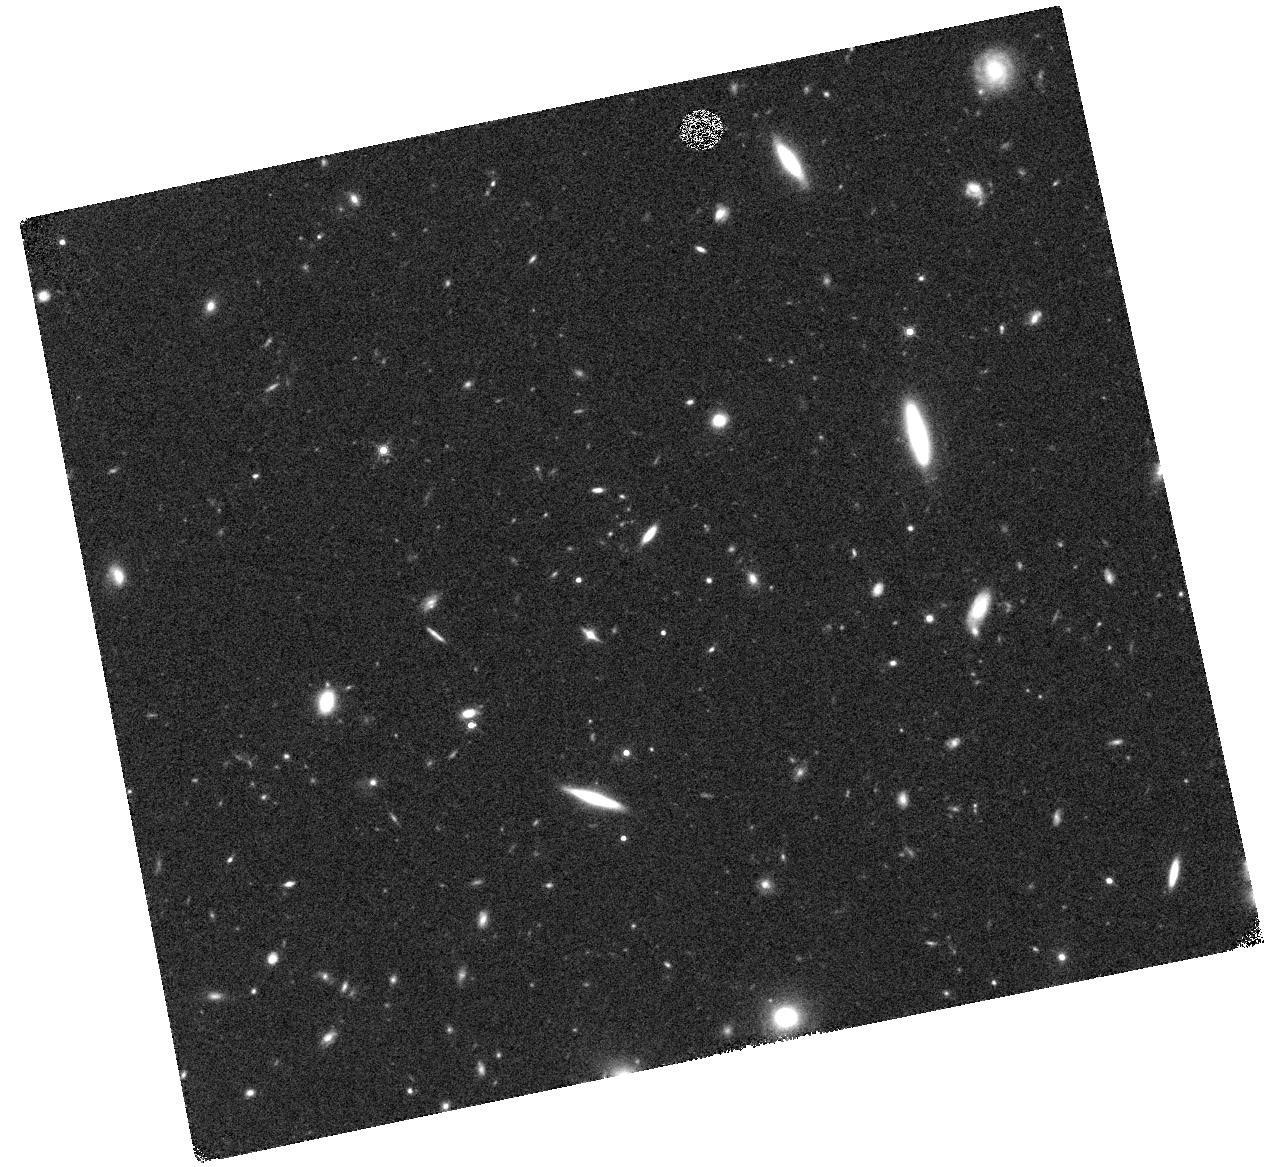
Target: GRB130925A. Instrument: WFC3/IR. Filter: F160W. Exposure: 17 min. Observation ID: hst_13611_01_wfc3_ir_f160w_icgj01

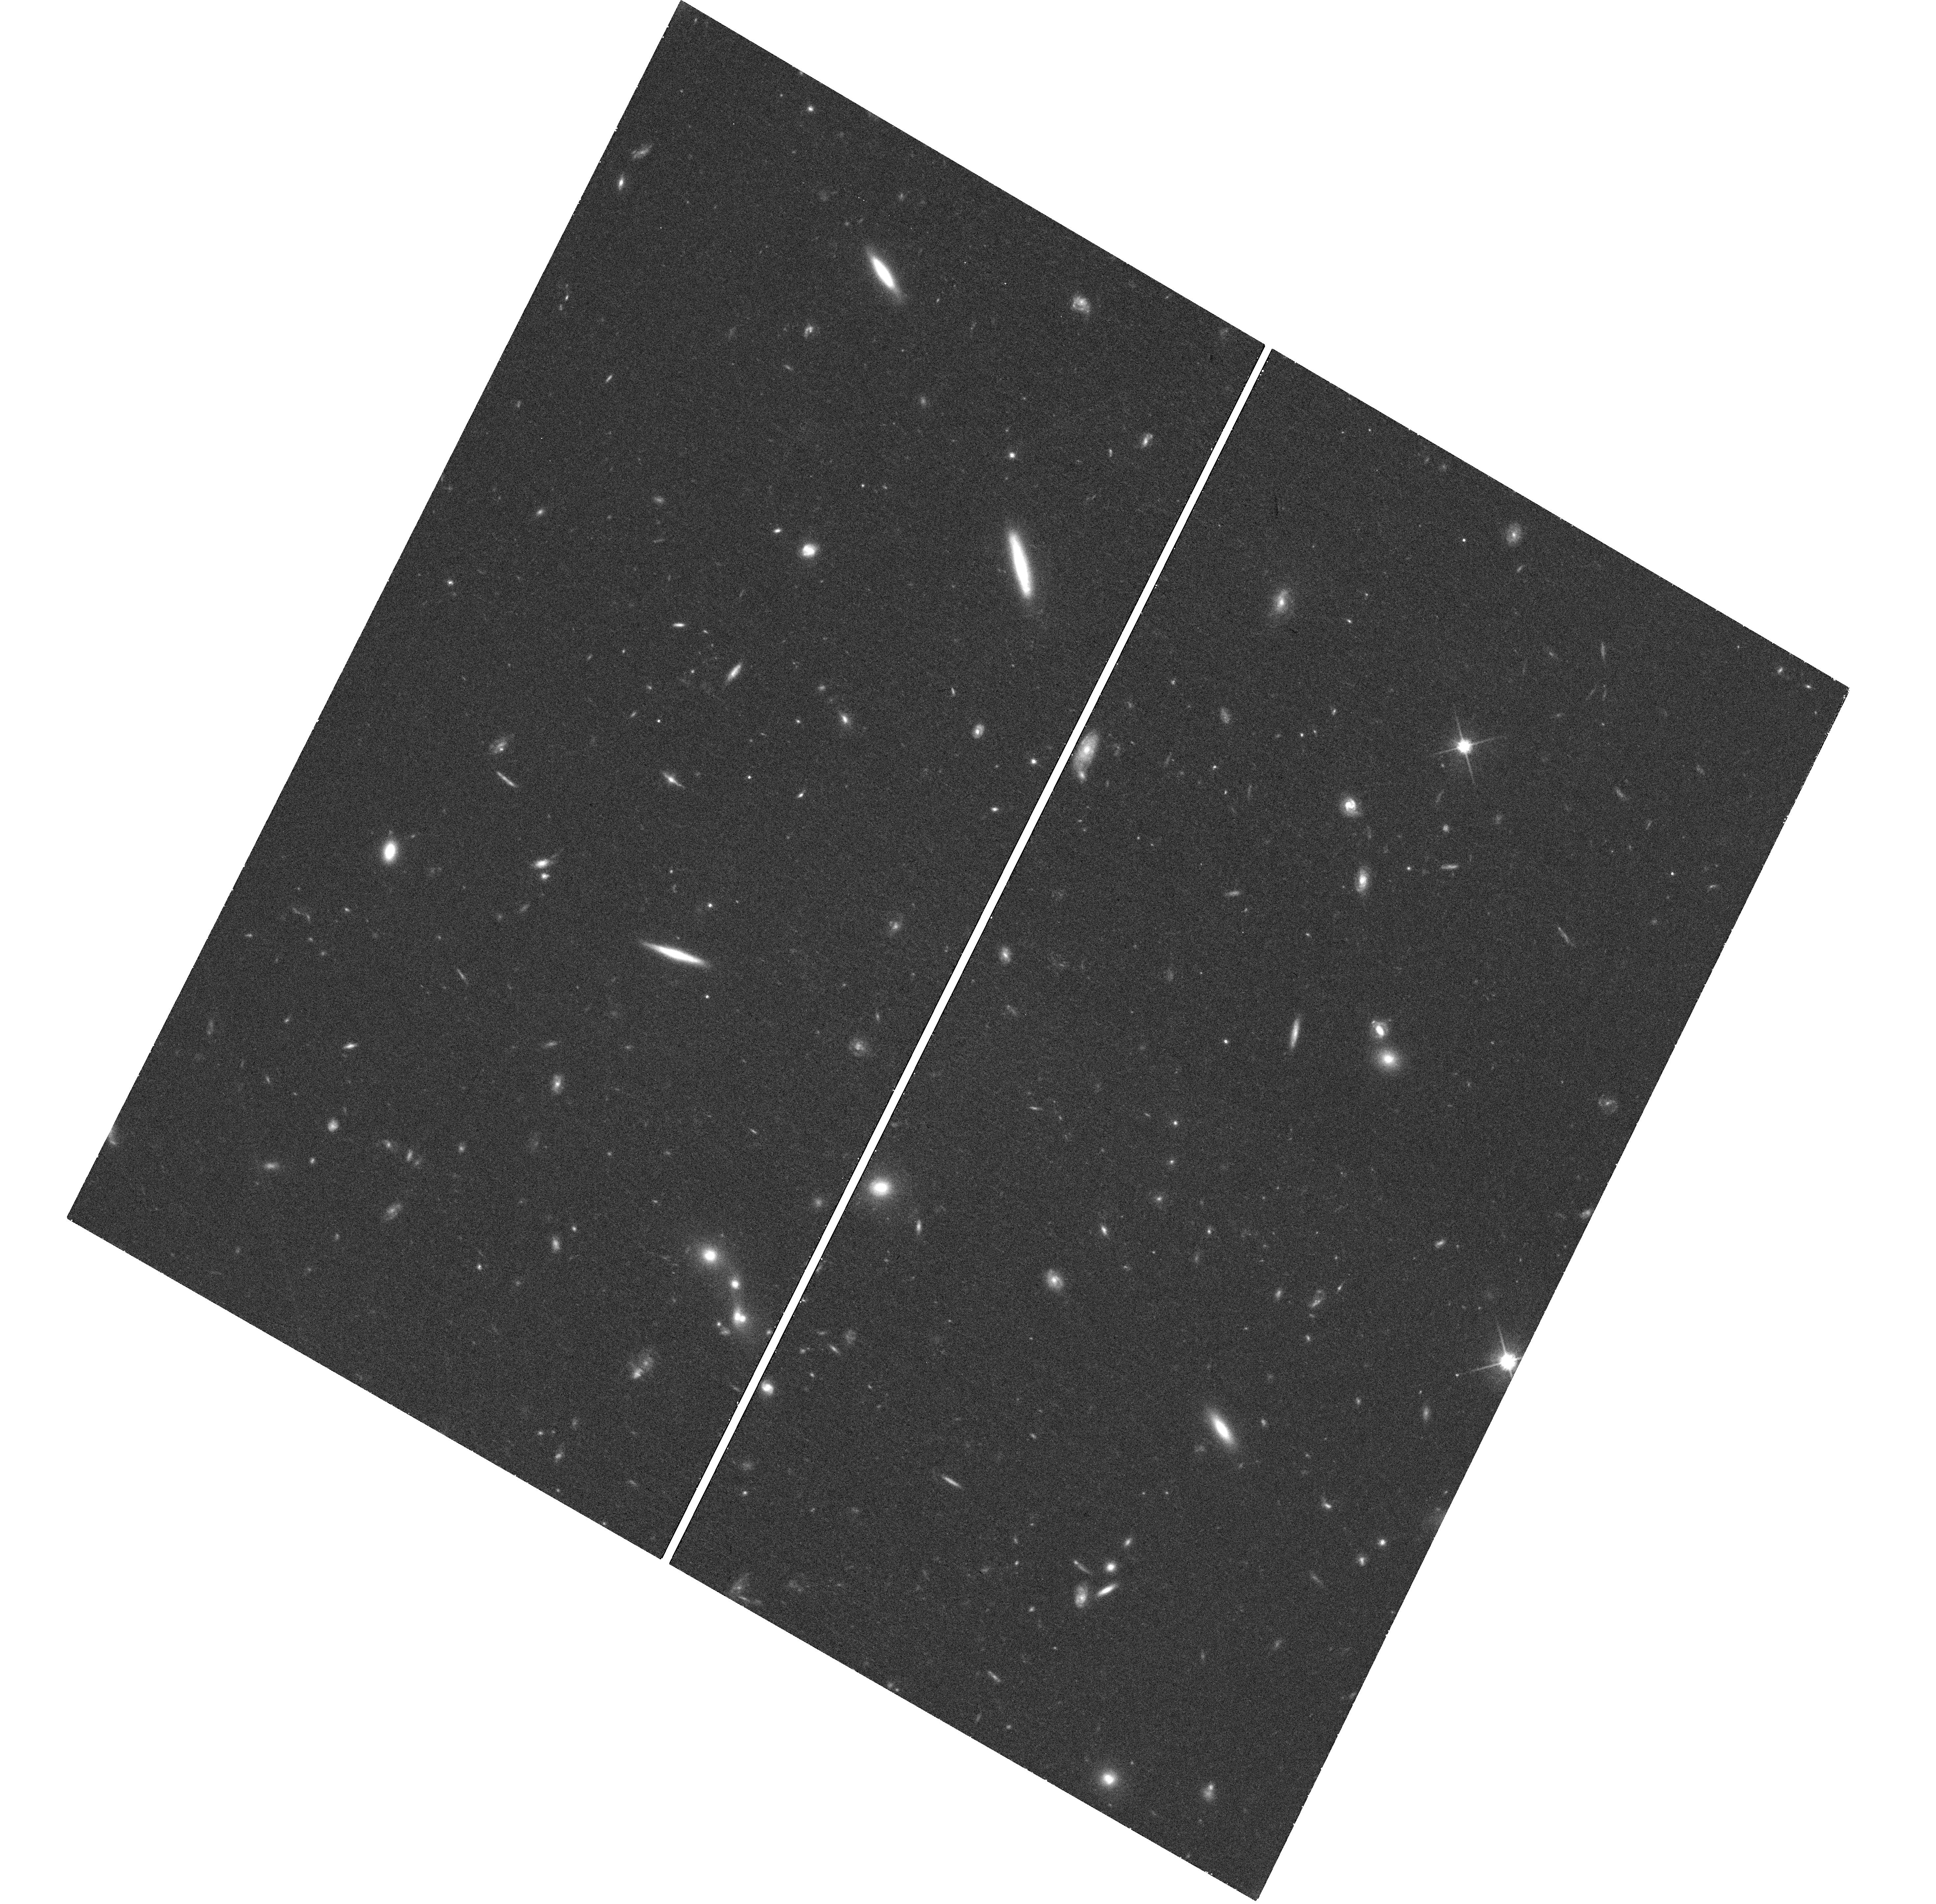
Target: GRB130925A. Instrument: WFC3/UVIS. Filter: F814W. Exposure: 40 min. Observation ID: hst_13611_04_wfc3_uvis_f814w_icgj04

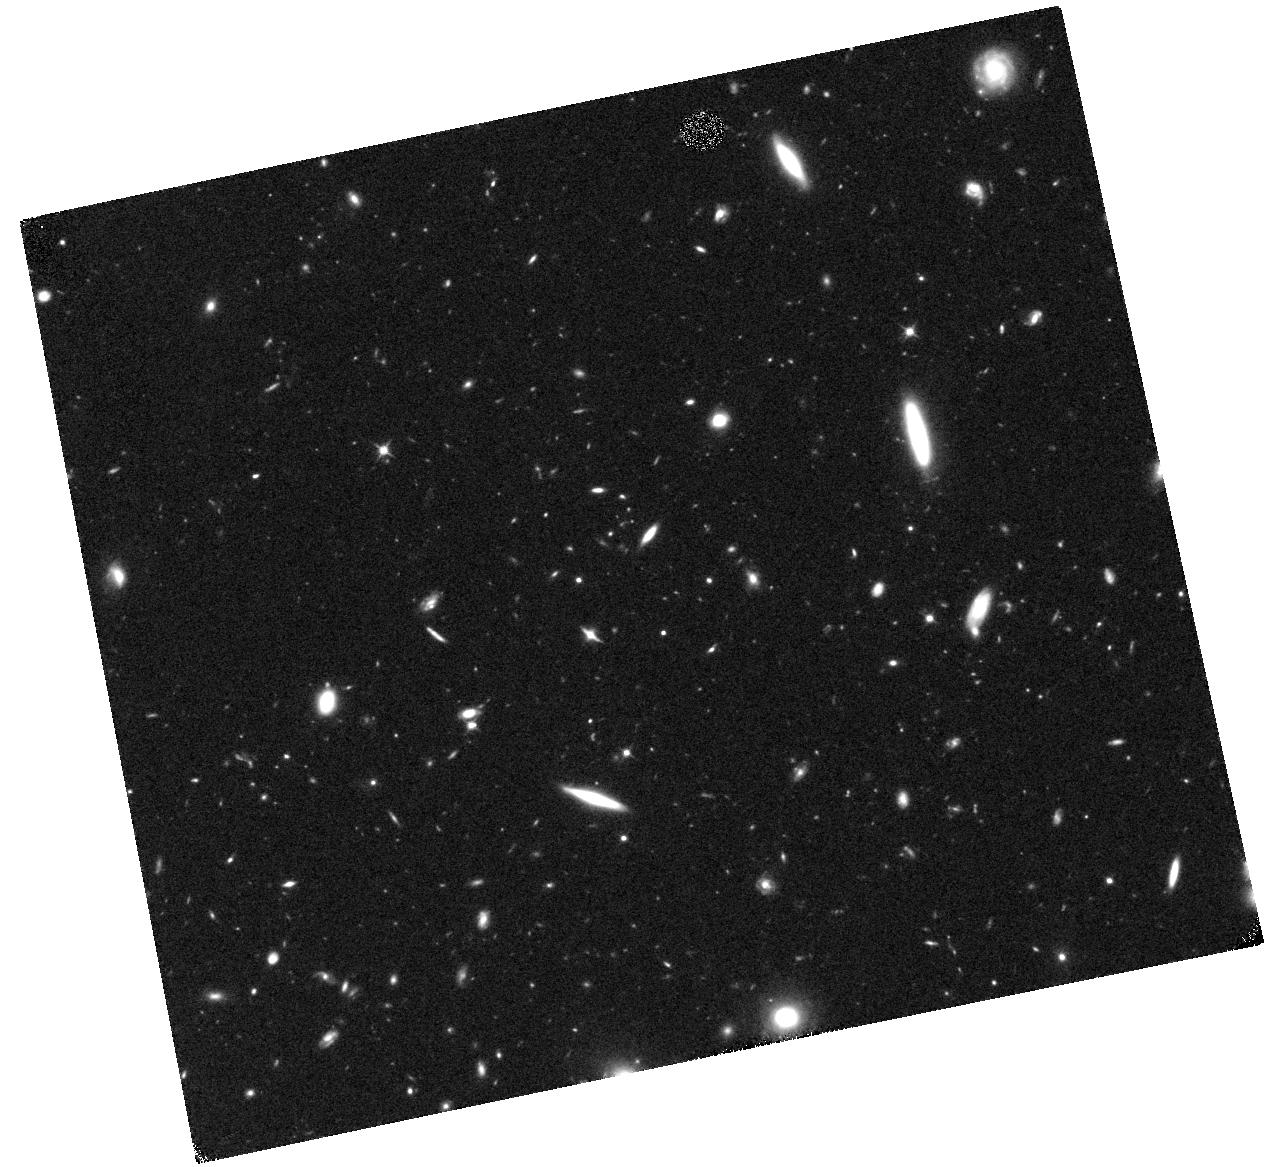
Target: GRB130925A. Instrument: WFC3/IR. Filter: F110W. Exposure: 20 min. Observation ID: hst_13611_01_wfc3_ir_f110w_icgj01

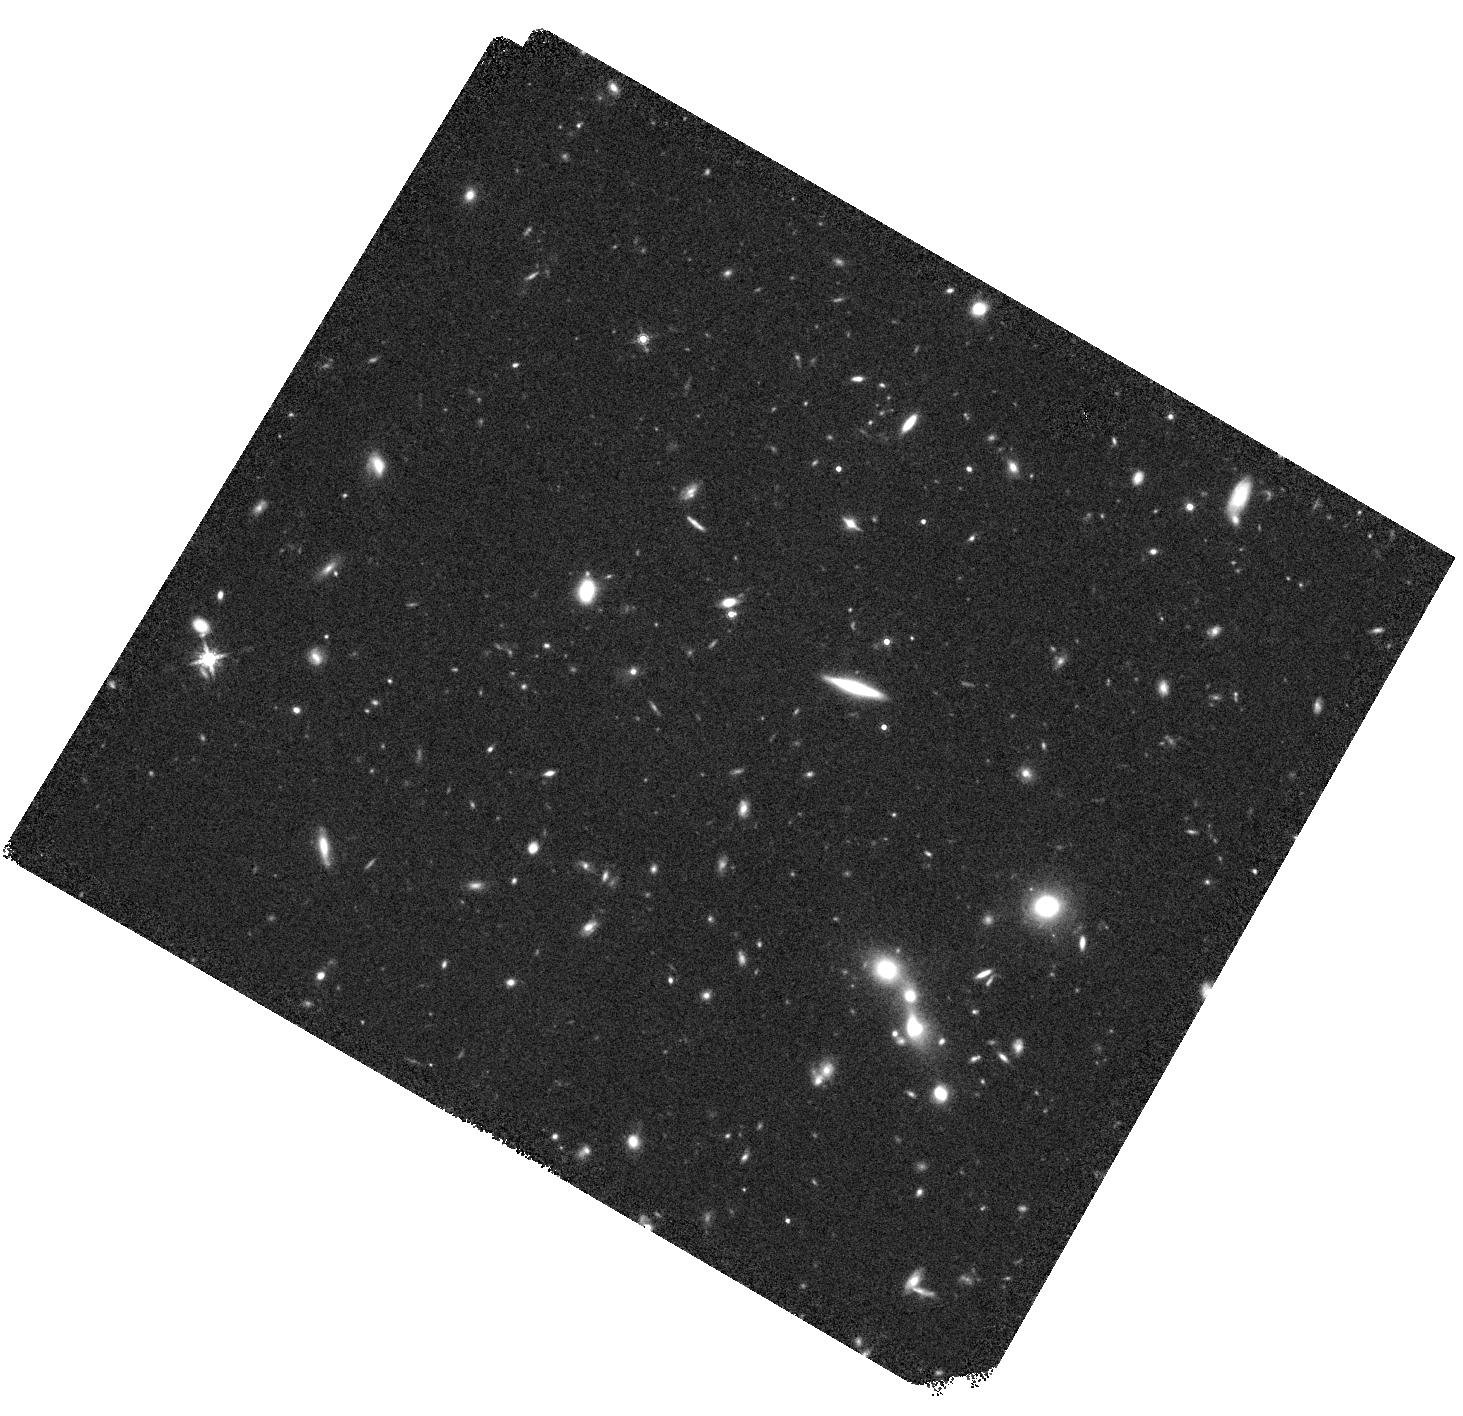
Target: GRB130925A. Instrument: WFC3/IR. Filter: F160W. Exposure: 20 min. Observation ID: hst_13611_05_wfc3_ir_f160w_icgj05

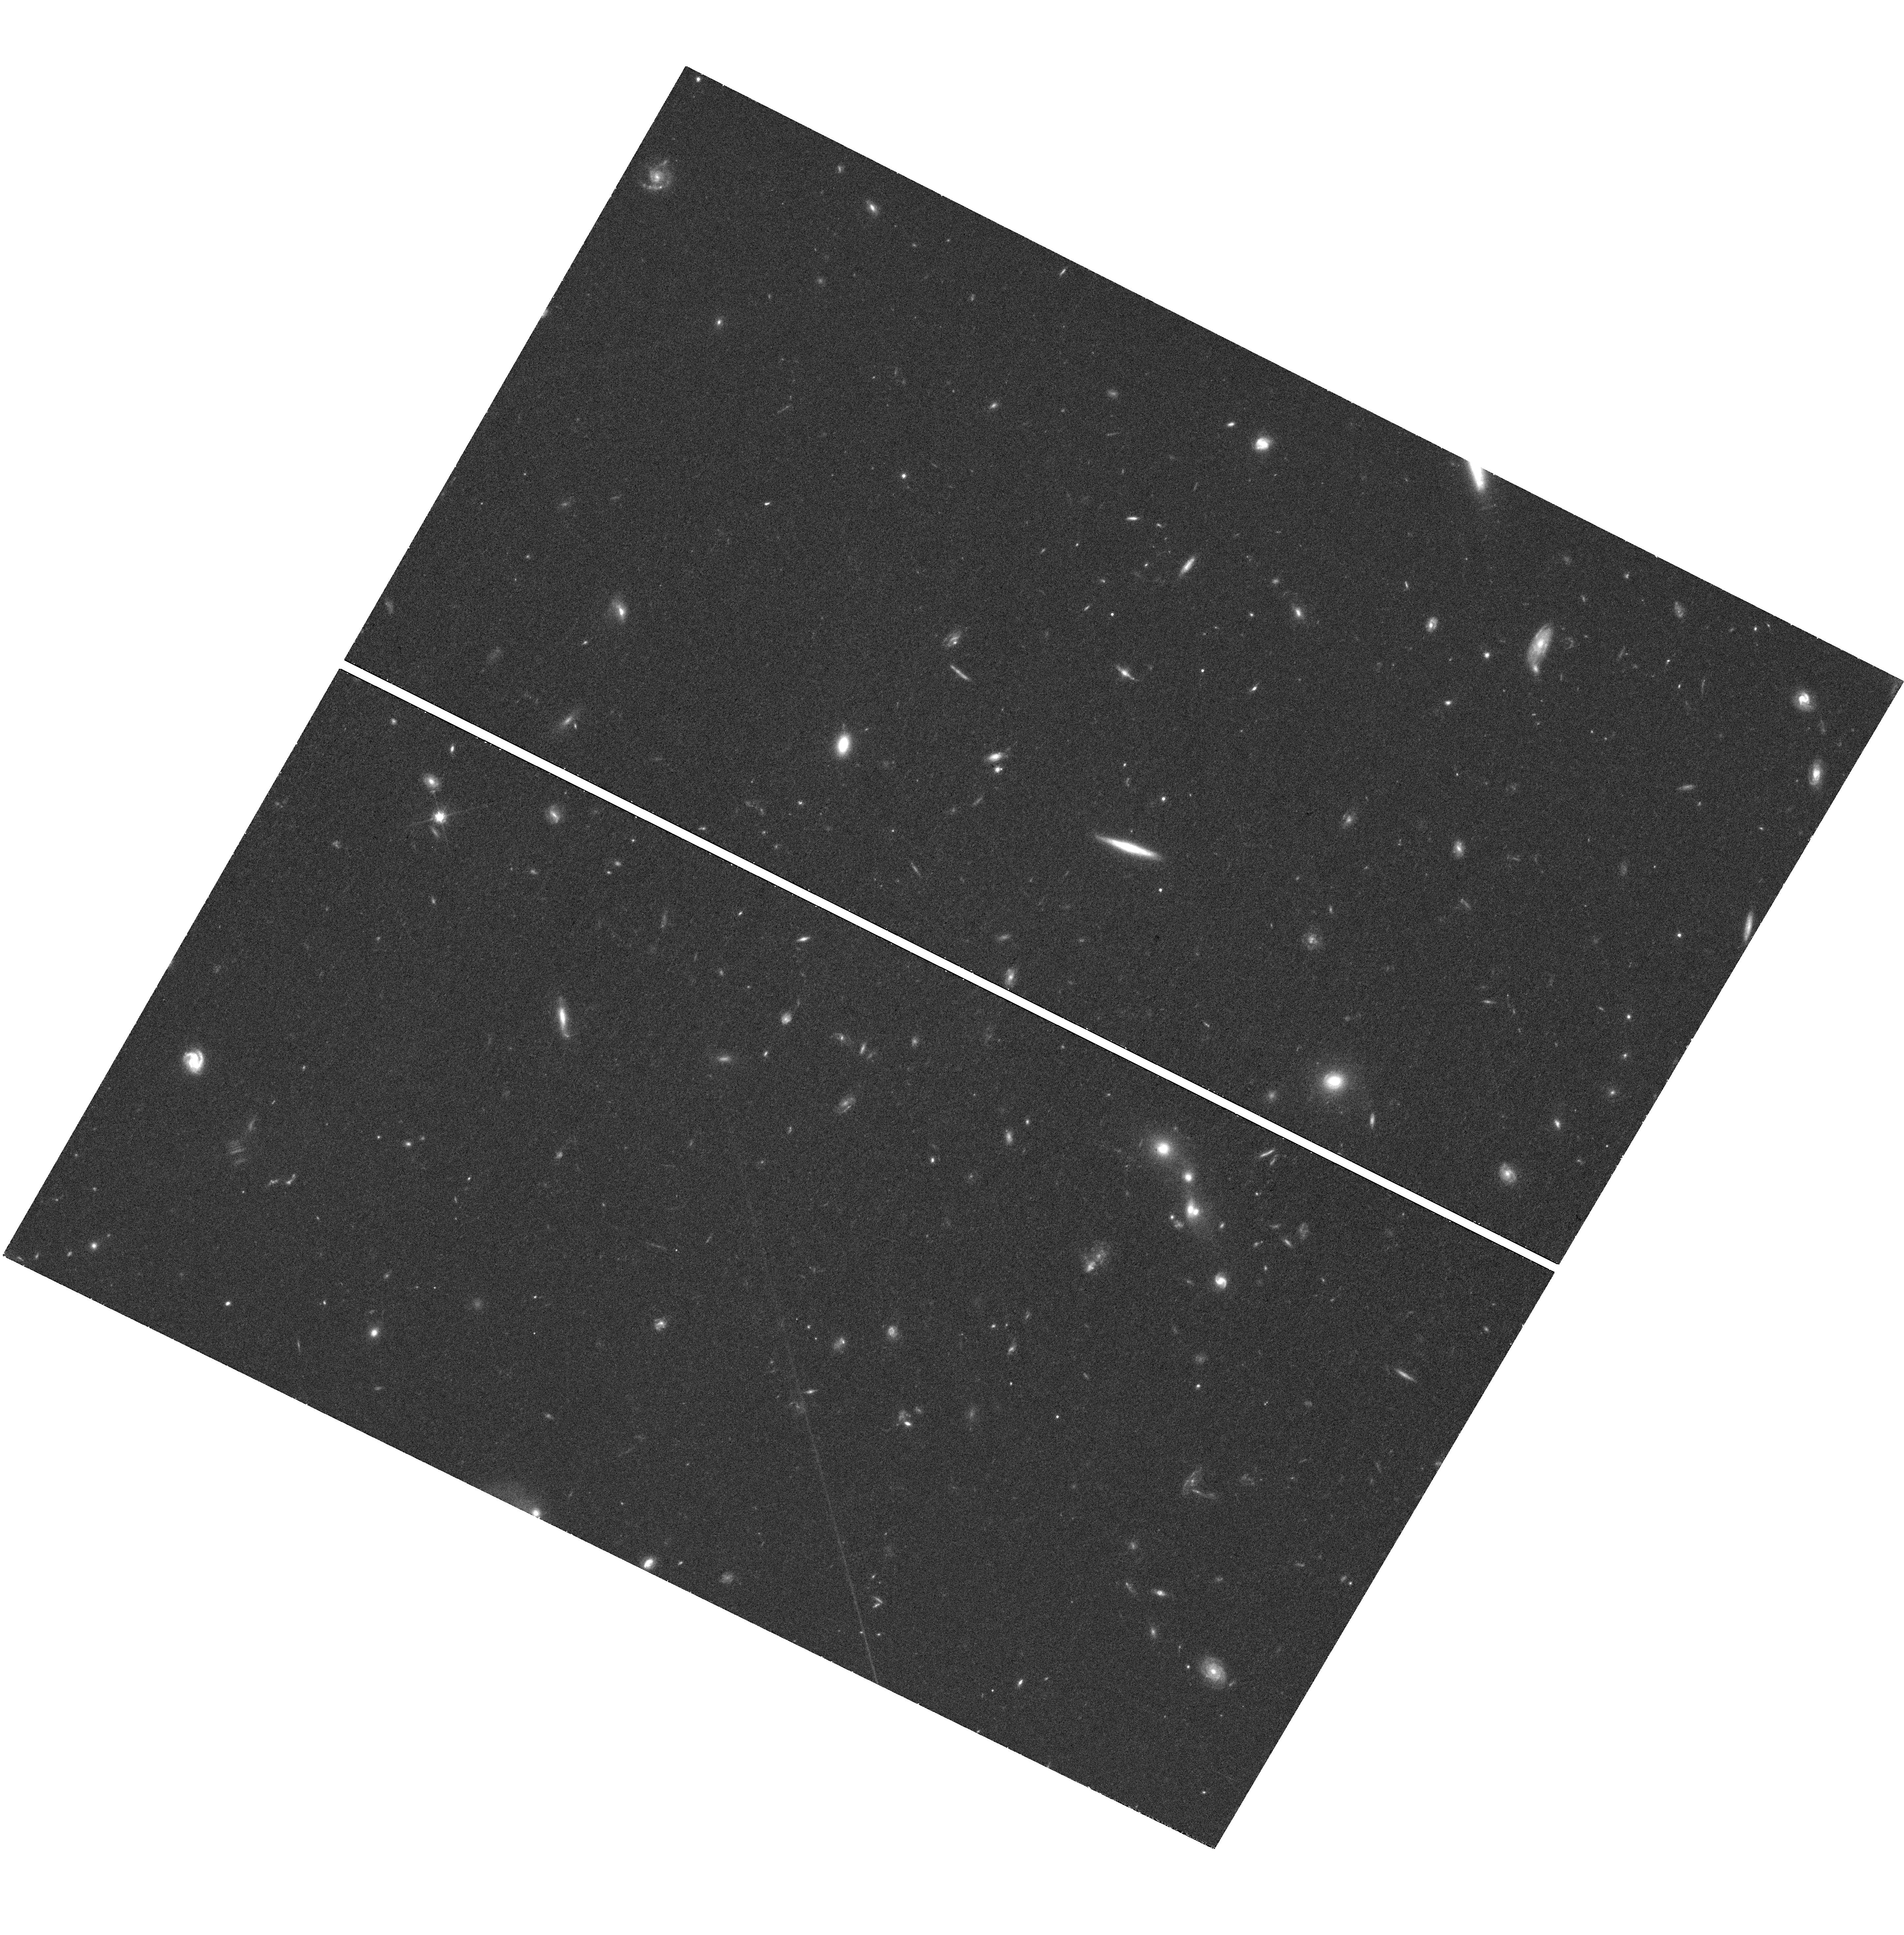
Target: GRB130925A. Instrument: WFC3/UVIS. Filter: F814W. Exposure: 40 min. Observation ID: hst_13611_06_wfc3_uvis_f814w_icgj06

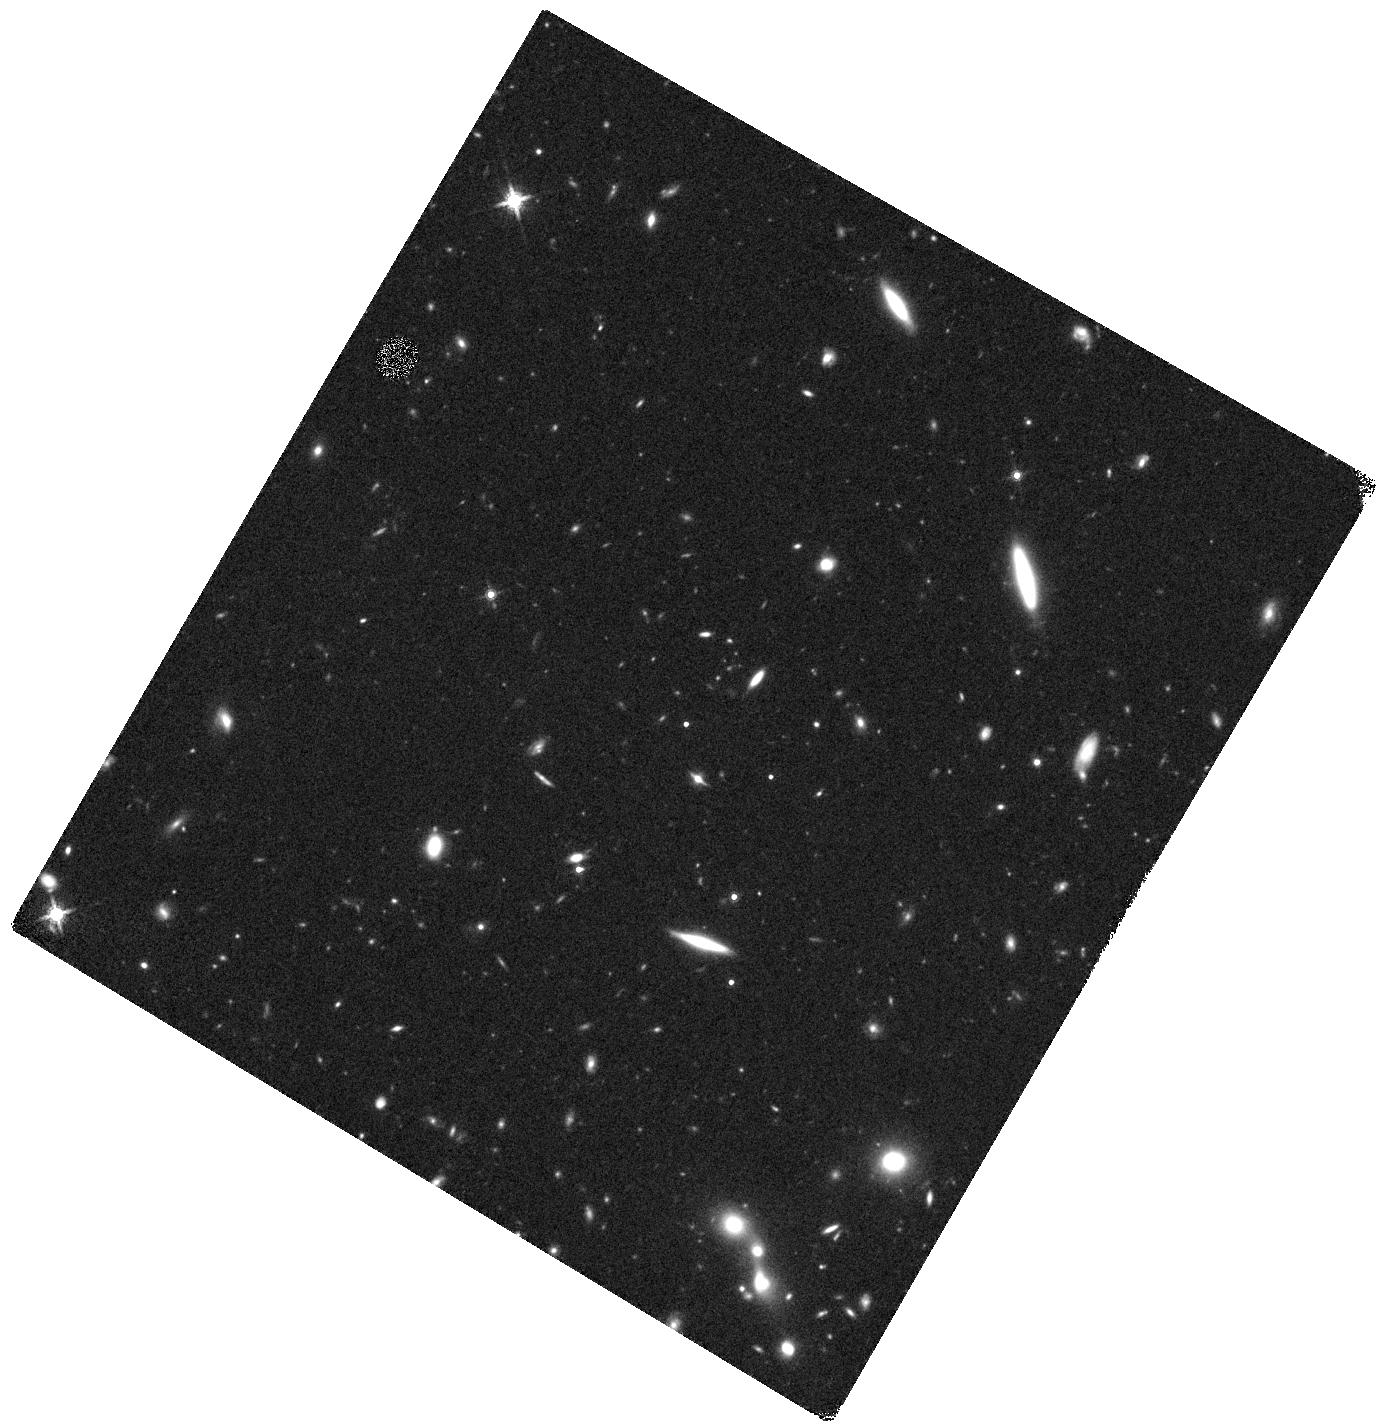
Target: GRB130925A. Instrument: WFC3/IR. Filter: F160W. Exposure: 20 min. Observation ID: hst_13611_03_wfc3_ir_f160w_icgj03

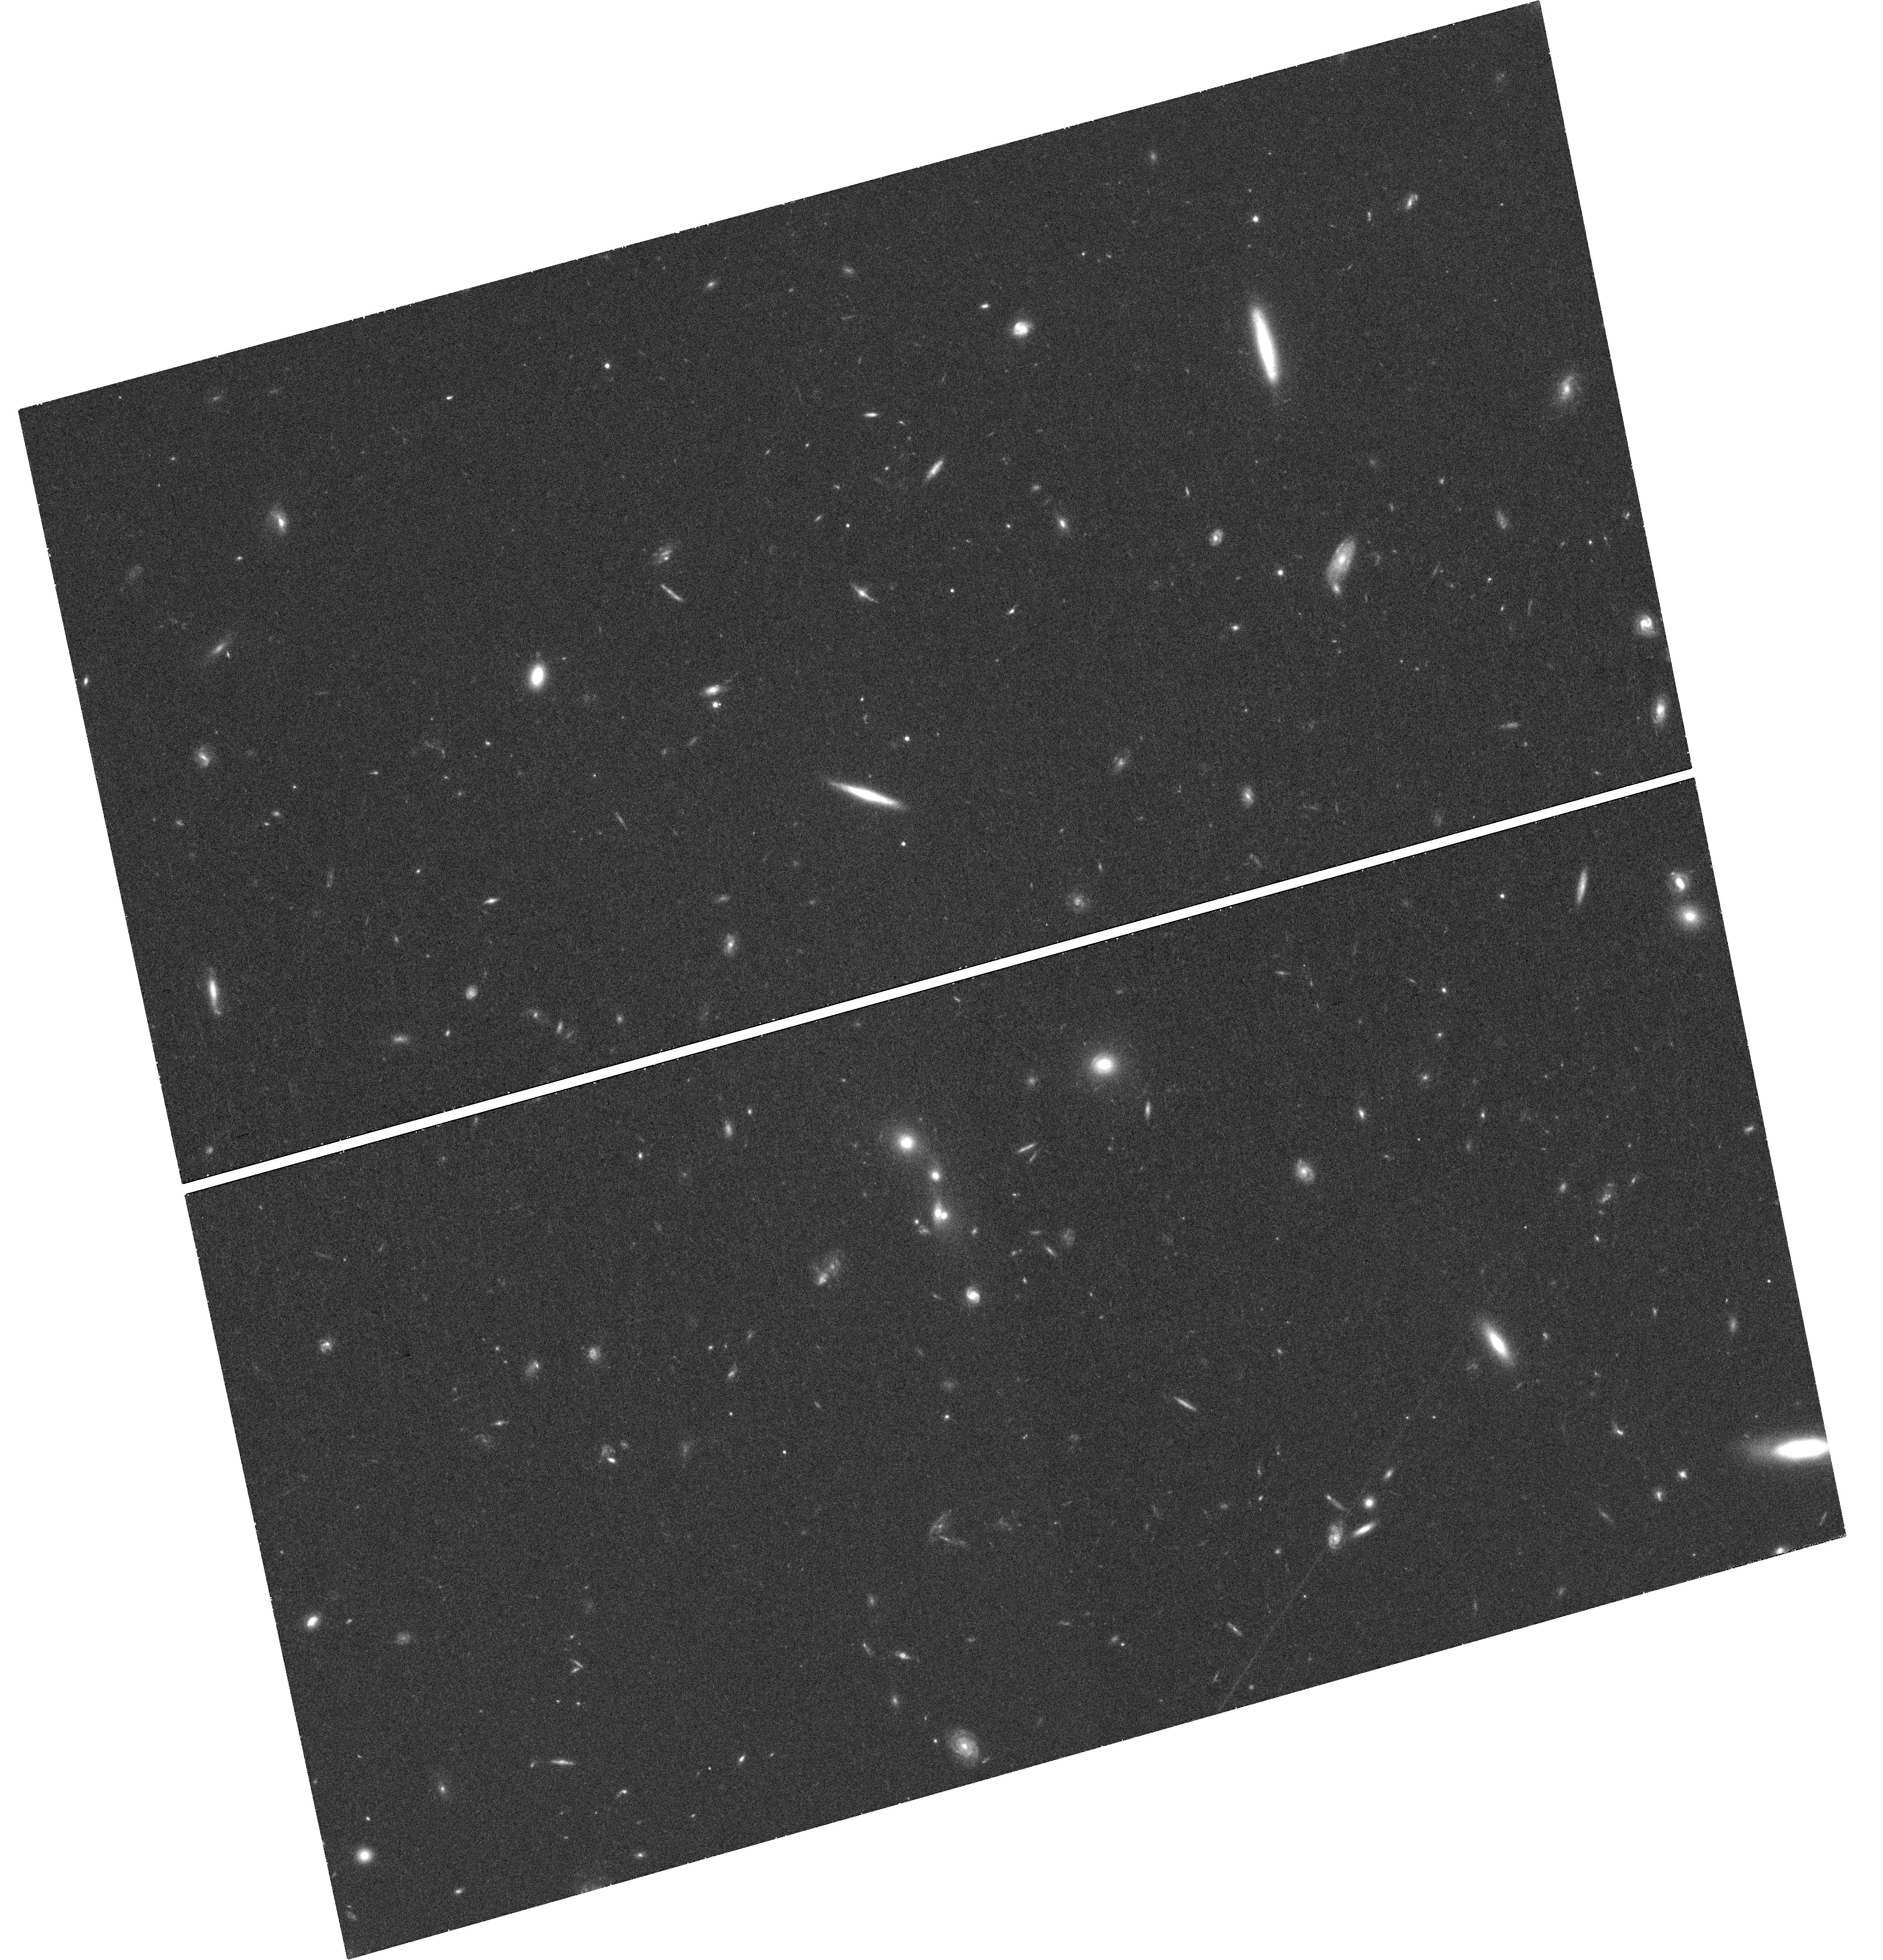
Target: GRB130925A. Instrument: WFC3/UVIS. Filter: F814W. Exposure: 40 min. Observation ID: hst_13611_02_wfc3_uvis_f814w_icgj02

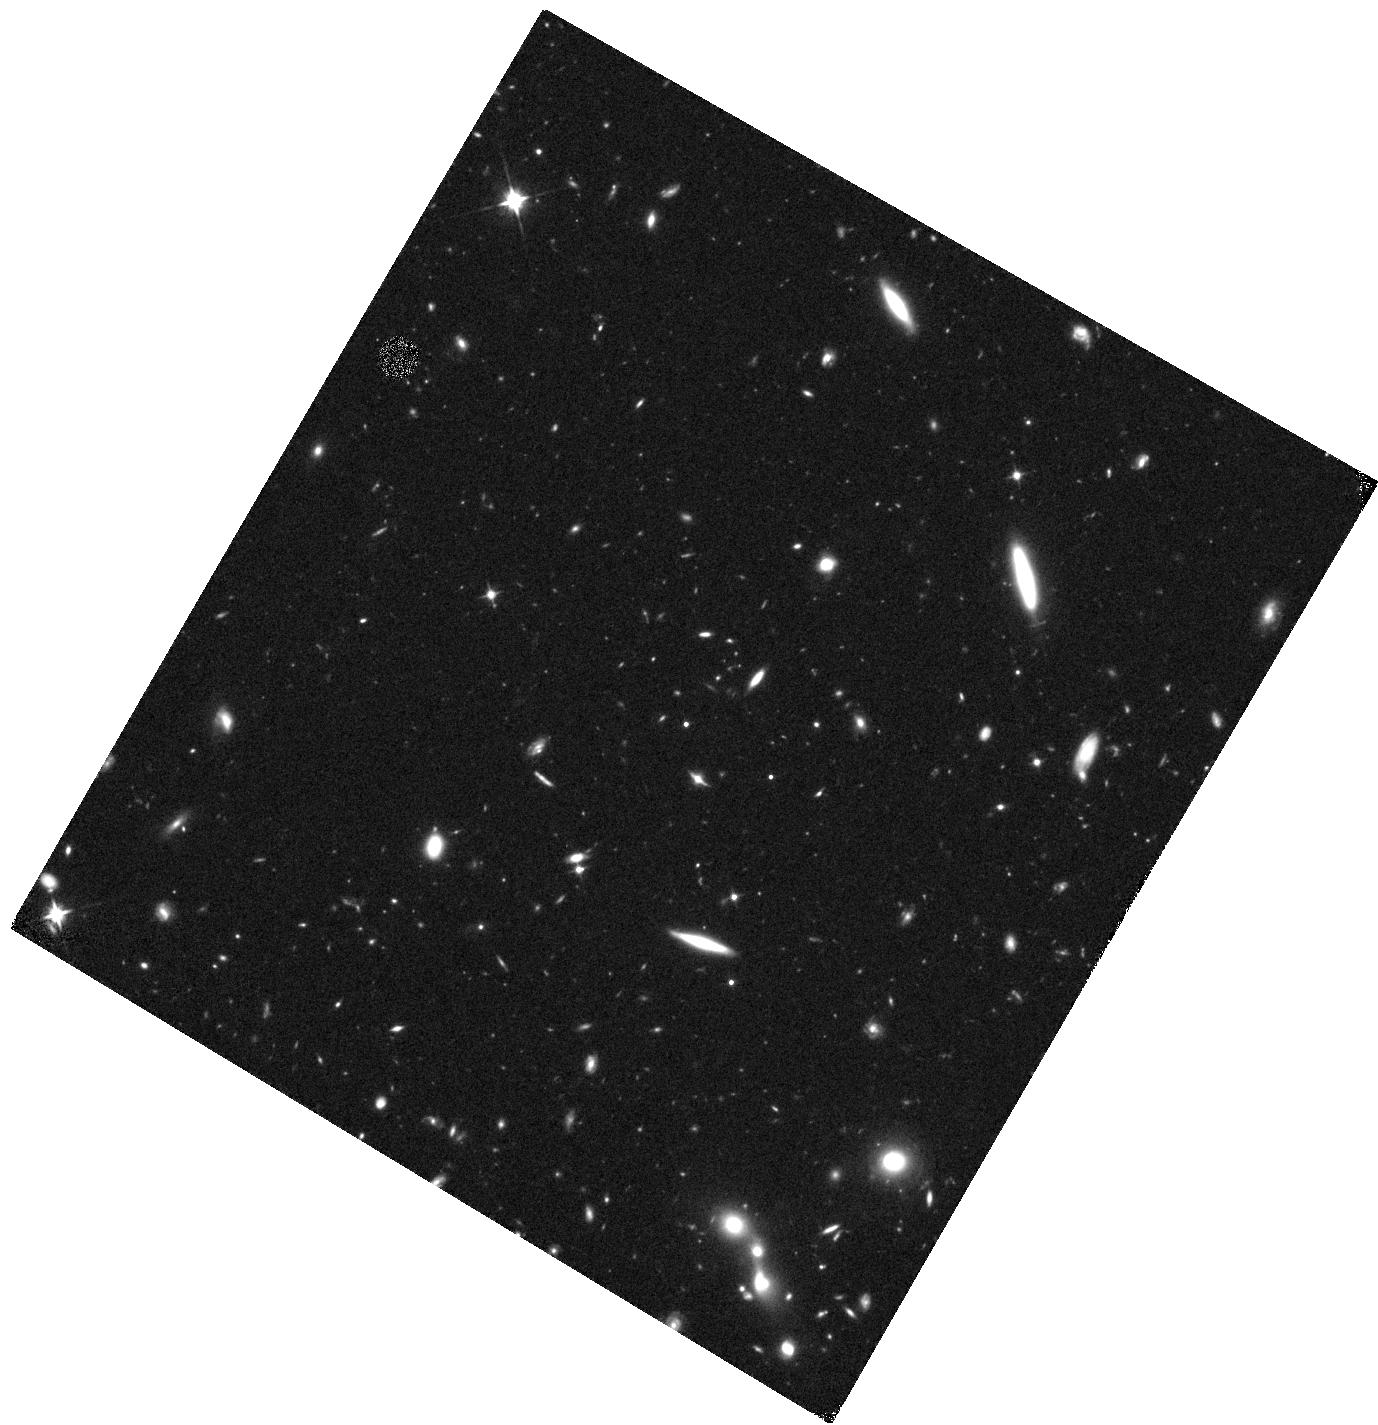
Target: GRB130925A. Instrument: WFC3/IR. Filter: F110W. Exposure: 20 min. Observation ID: hst_13611_03_wfc3_ir_f110w_icgj03

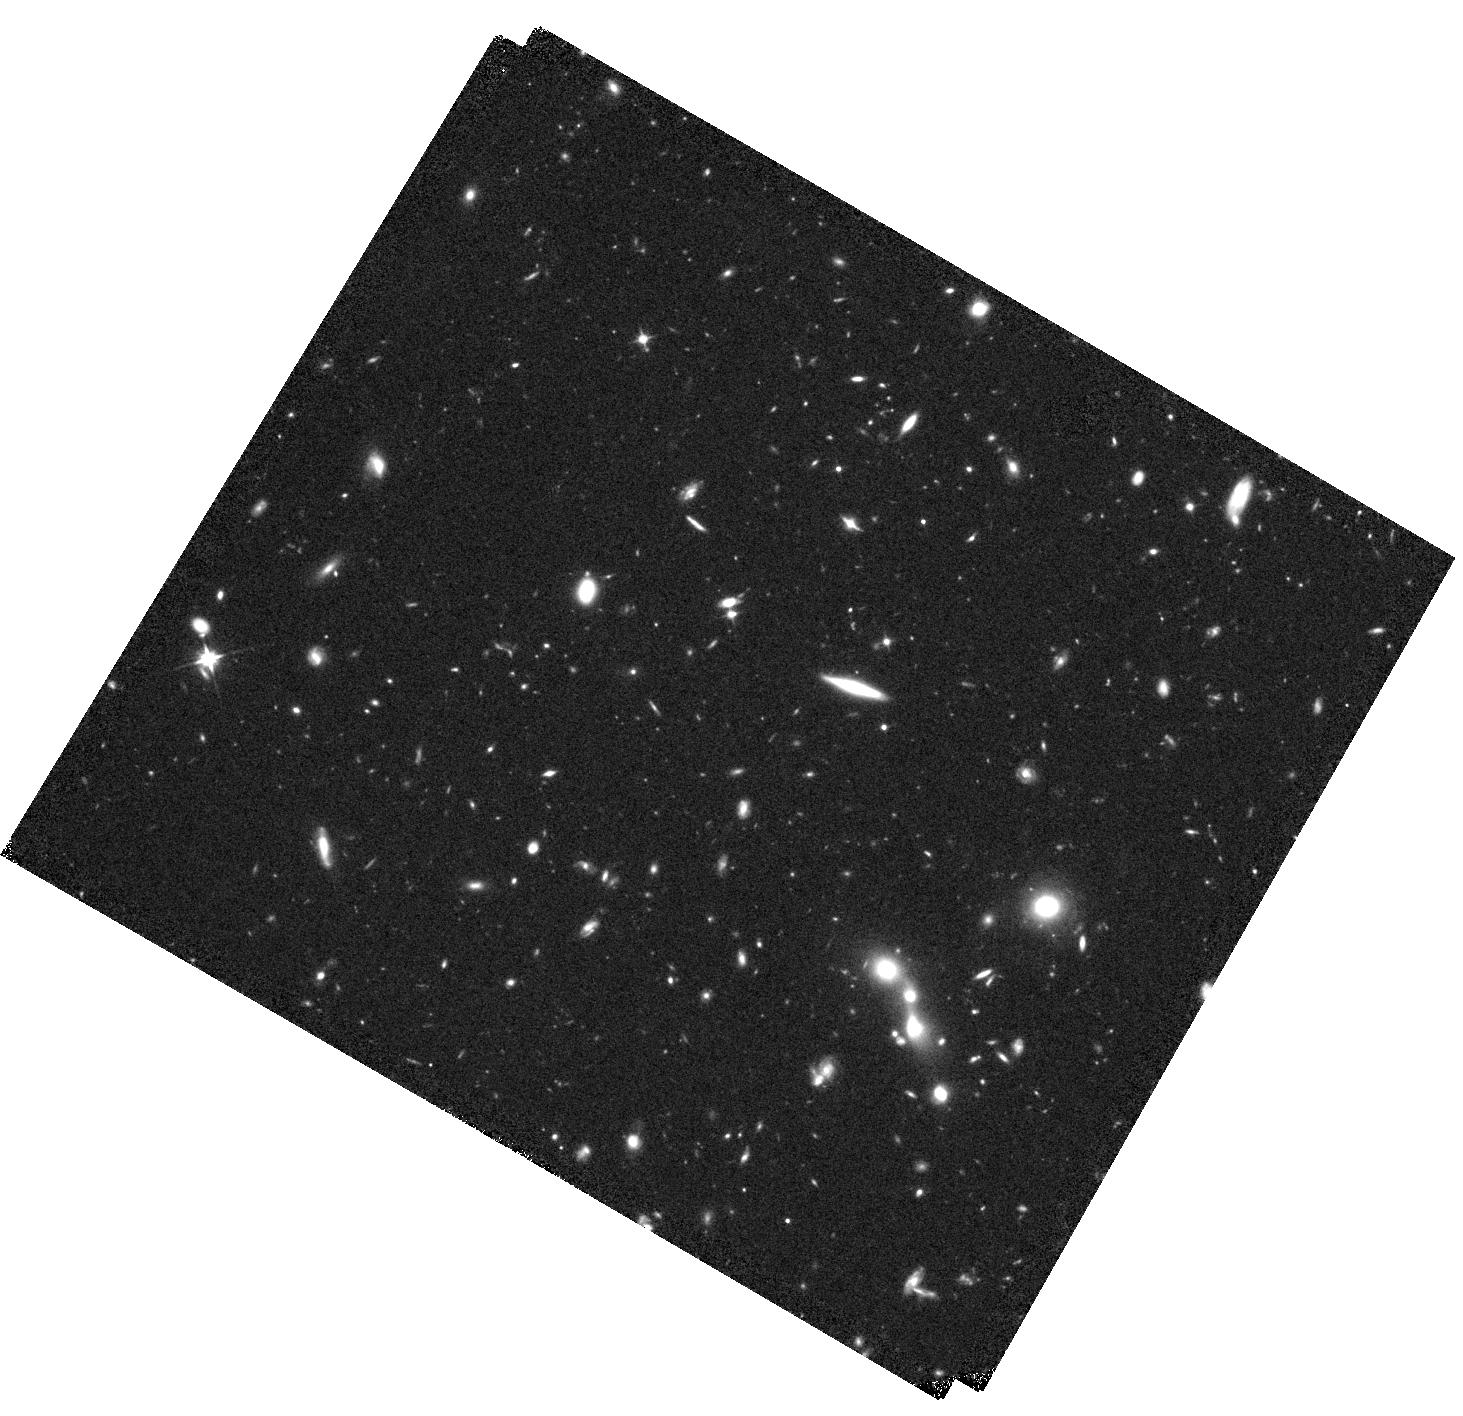
Target: GRB130925A. Instrument: WFC3/IR. Filter: F110W. Exposure: 20 min. Observation ID: hst_13611_05_wfc3_ir_f110w_icgj05

The nature of the low redshift ultra-long GRB130925A: core collapse or tidal disruption? (PI: Tanvir, Nial Rahil)

In the past three years several cosmological high-energy transients have been found by Swift and other satellites that have durations of at least several hours, well above the typical few minute durations of classical long-GRBs. The origin of these so-called "ultra-long" bursts remains very uncertain due to the small number found and their comparatively high redshifts. They could be produced by some kind of massive star core-collapse, like ordinary long-GRBs but perhaps with a more extended progenitor star, or alternatively via a relativistic jet produced in a tidal disruption event, similar to the well-studied source Swift J1644+57. Recently a new ultra-long duration burst was identified, GRB 130925A, at a redshift of only z=0.35, which is close enough to allow a deep search for any accompanying supernova event with HST, and also detailed constraints on the location of the transient with respect to the nucleus of its host galaxy. This promises to provide the definitive test of core-collapse vs TDE models for these events.